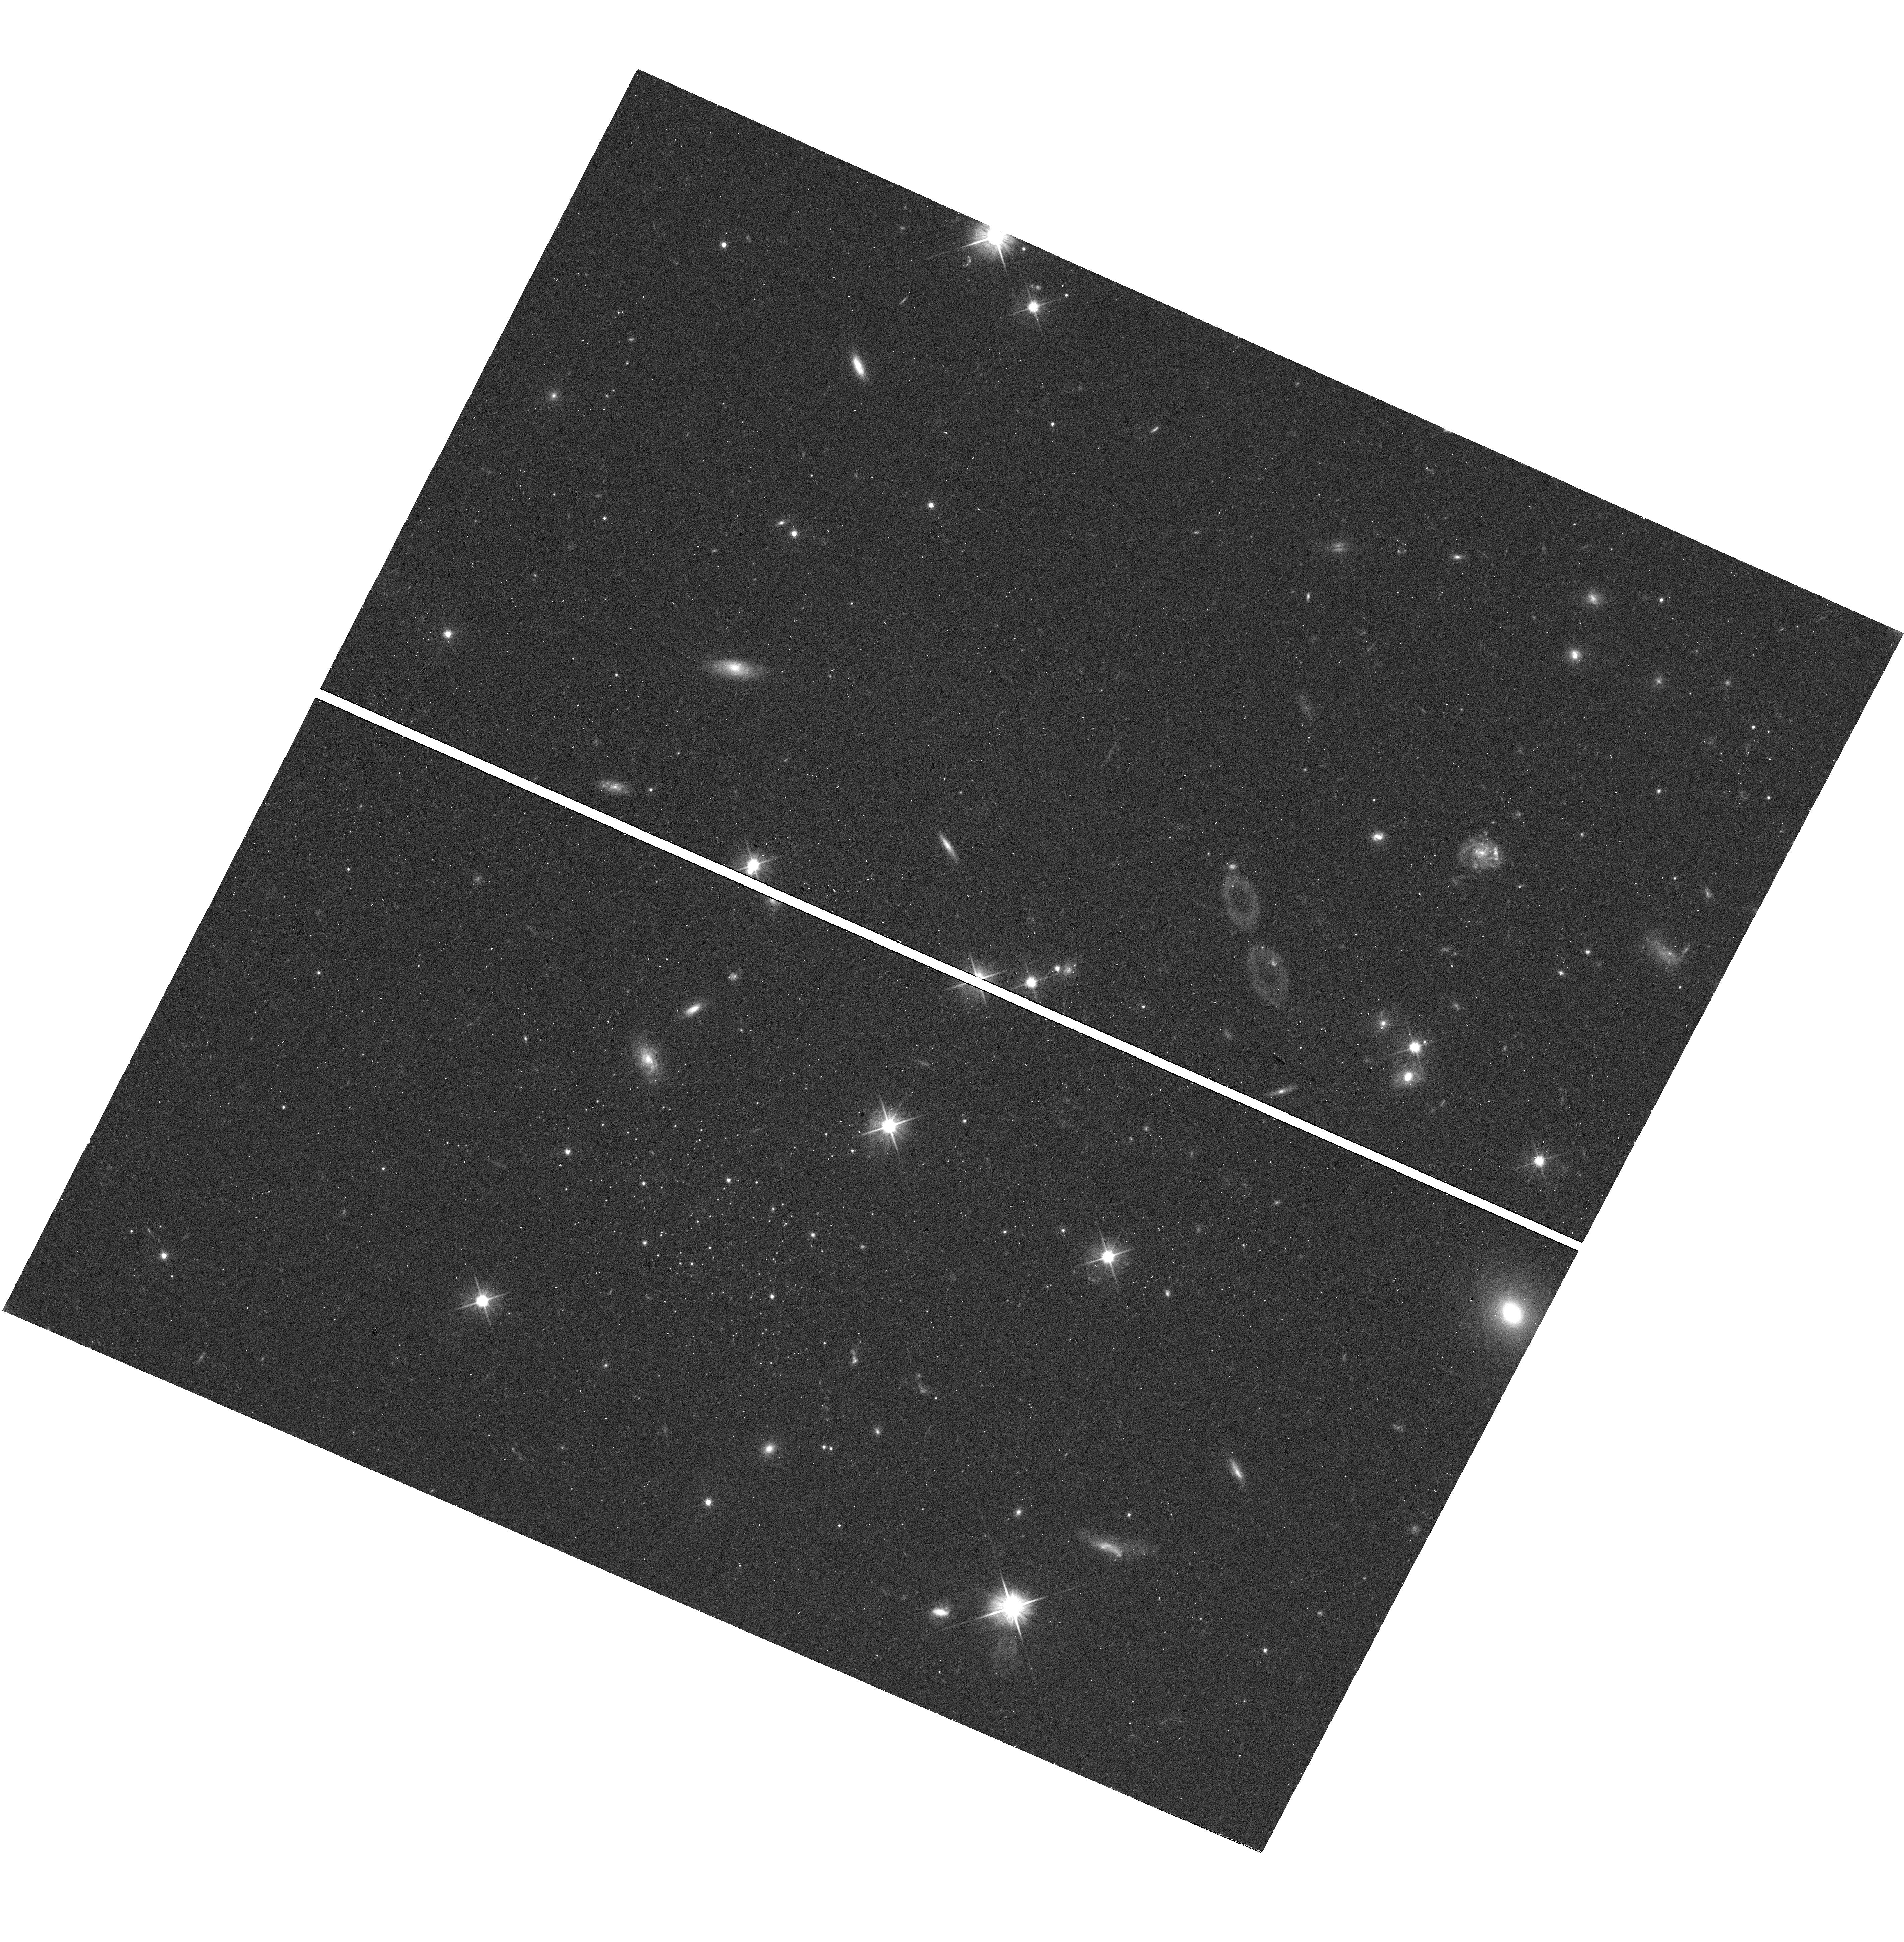
Target: GEMINI-M
Instrument: WFC3/UVIS
Filter: F606W
Exposure: 18 min
Observation ID: hst_18066_02_wfc3_uvis_f606w_ifns02

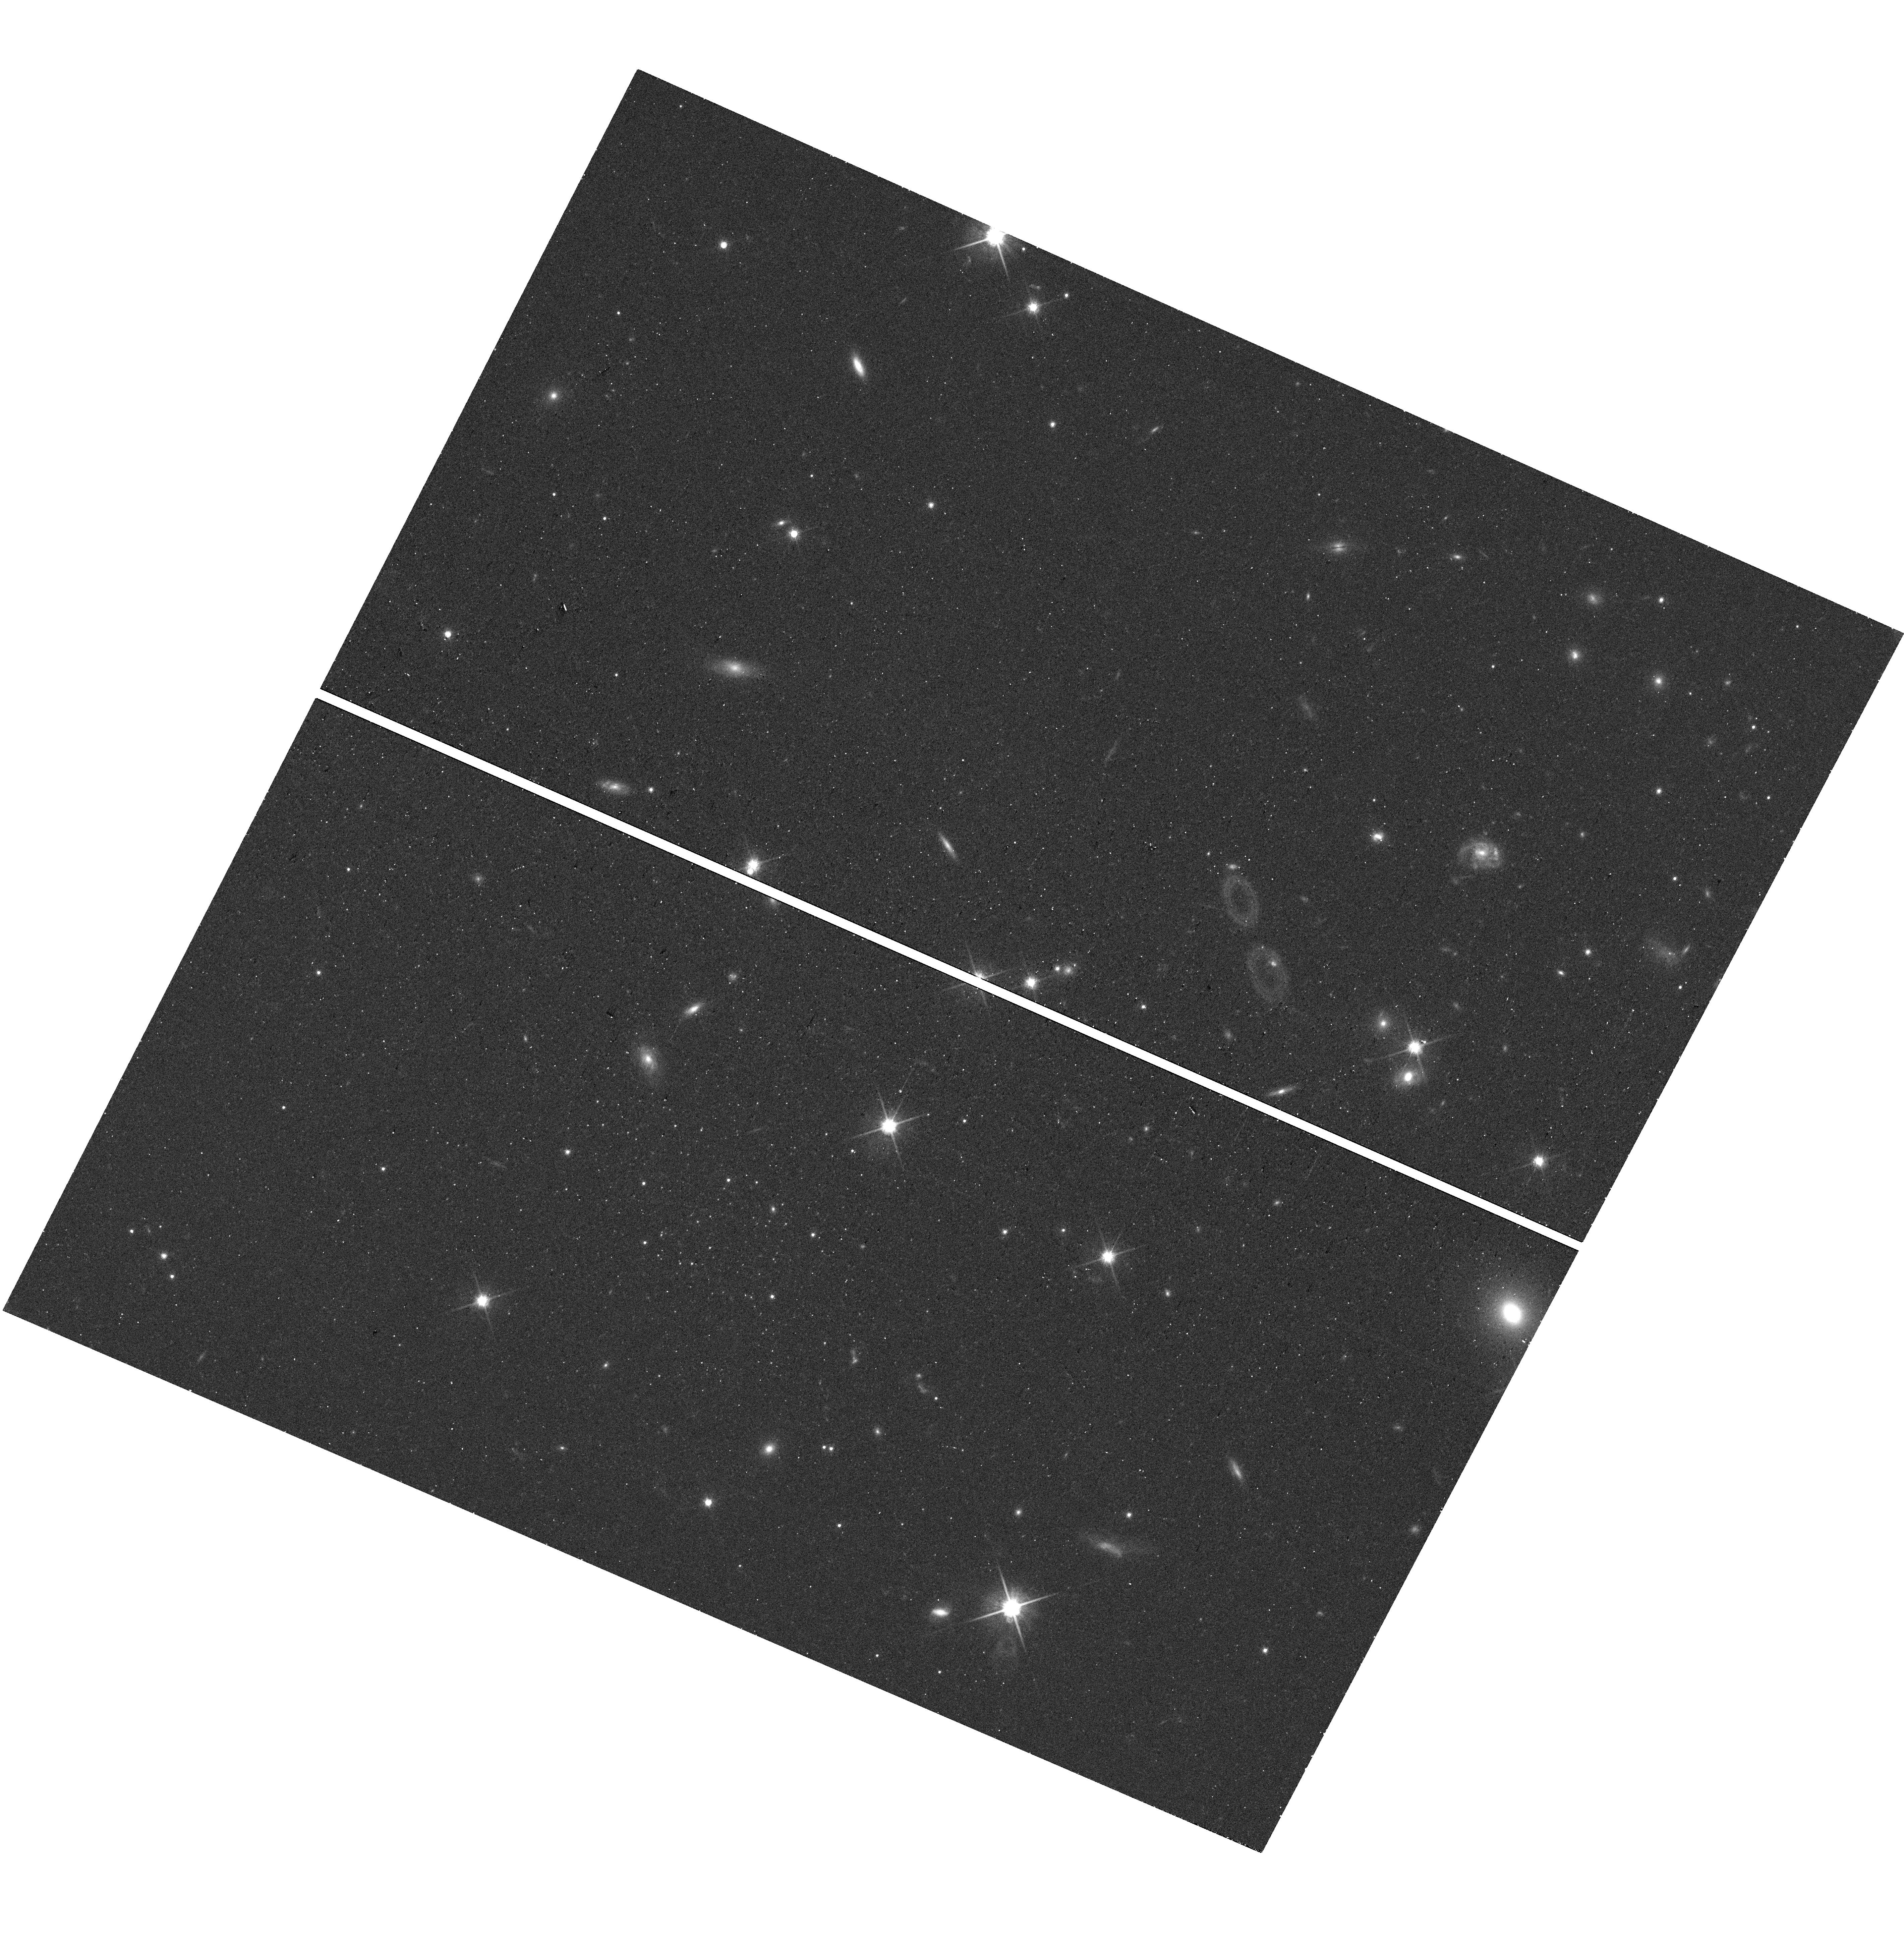
Target: GEMINI-M
Instrument: WFC3/UVIS
Filter: F814W
Exposure: 18 min
Observation ID: hst_18066_02_wfc3_uvis_f814w_ifns02

Discovery of Very Low-Mass Galaxy Candidates within the Local Group (PI: McQuinn, Kristen B W)

The discoveries of ultra-faint dwarfs satellites of the Milky Way and M31 were a paradigm shift for our understanding of heirarchical structure formation and helped frame our thinking of how reionization impacts the growth of low-mass structures. That paradigm is now changing again as more ultra-faint dwarfs are detected at farther distances and in different environments. For example, we now have evidence that *isolated* ultra-faint dwarfs are not necessarily quenched by reionization and there are tentative detections of ultra-faint dwarfs that are gas-rich. Despite these advances, interpretations are limited as these types of systems are very faint and hard to find, and therefore sample sizes are still quite small. Here, we report the discovery of 4 ultra-faint dwarf galaxy candidates found via ground-based optical surveys. Each system is visible by-eye in the optical images and the color-magntiude diagrams of the resolved stars suggest they are very low-mass galaxies within the Local Group. These intriguing systems appear to be outside the virial radius of the Milky Way and M31 (i.e., are likely isolated) and are an opportuity to futher probe the regime of ultra-faint dwarfs as a function of different environments. We are requesting 1-orbit of HST WFC3 imaging for each candidate to confirm and characterize these systems. The data will enable robust measurements of distances, structural parameters, integrated magnitudes, and star formation histories.